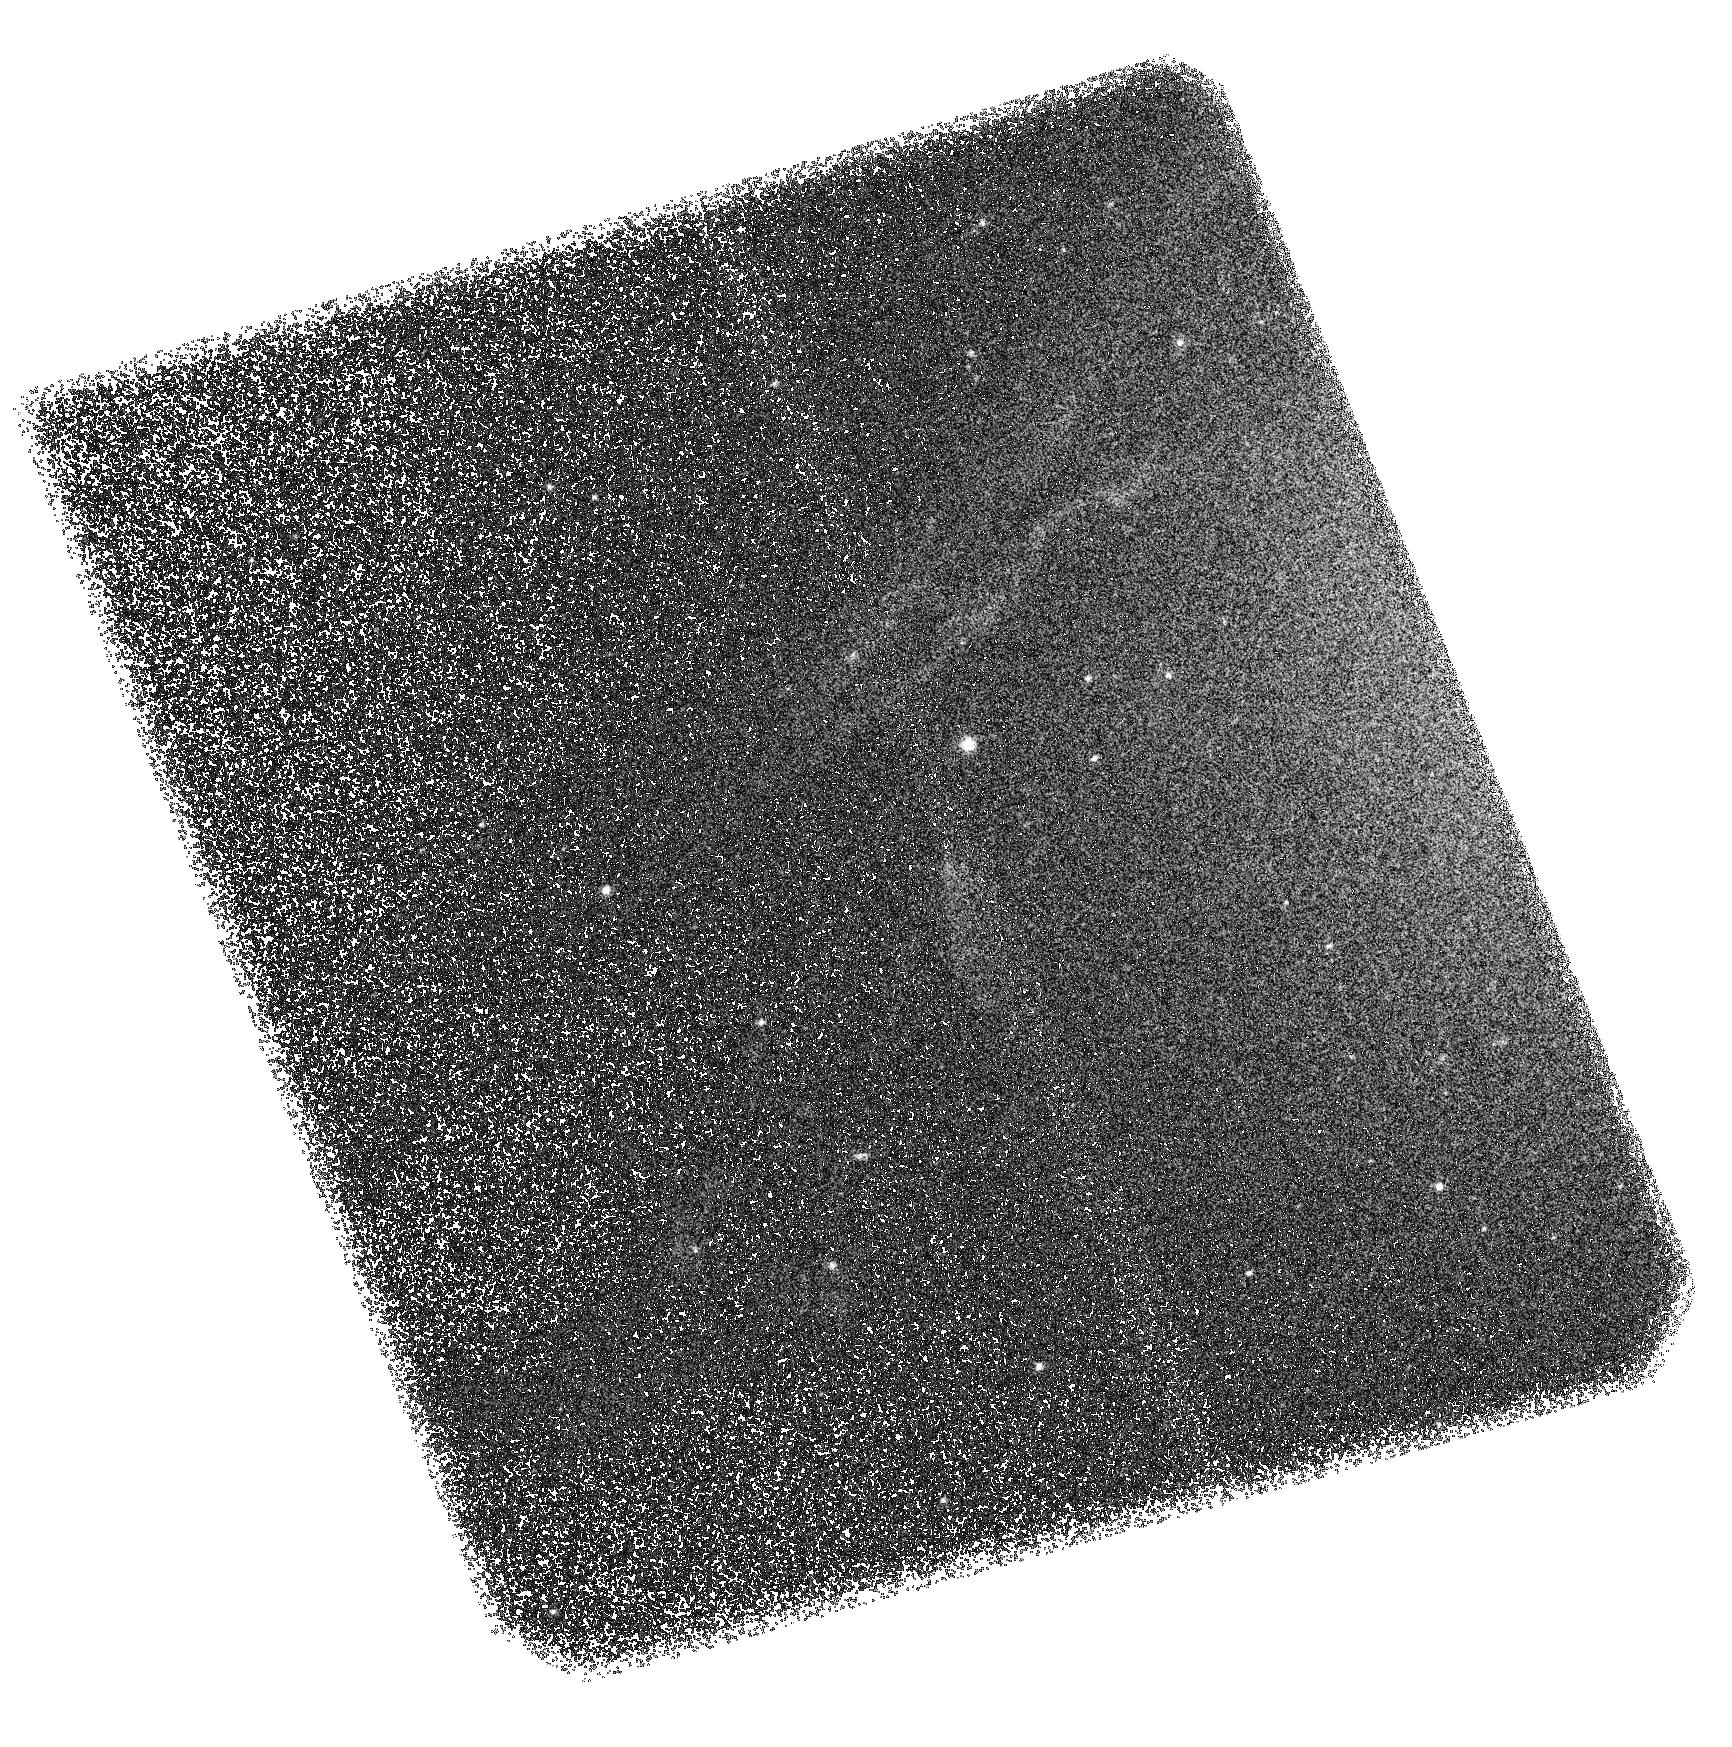
Target: M87-FILAMENTS-SBC
Instrument: ACS/SBC
Filter: F150LP
Exposure: 3.2 h
Observation ID: hst_12271_01_acs_sbc_f150lp_jbk101

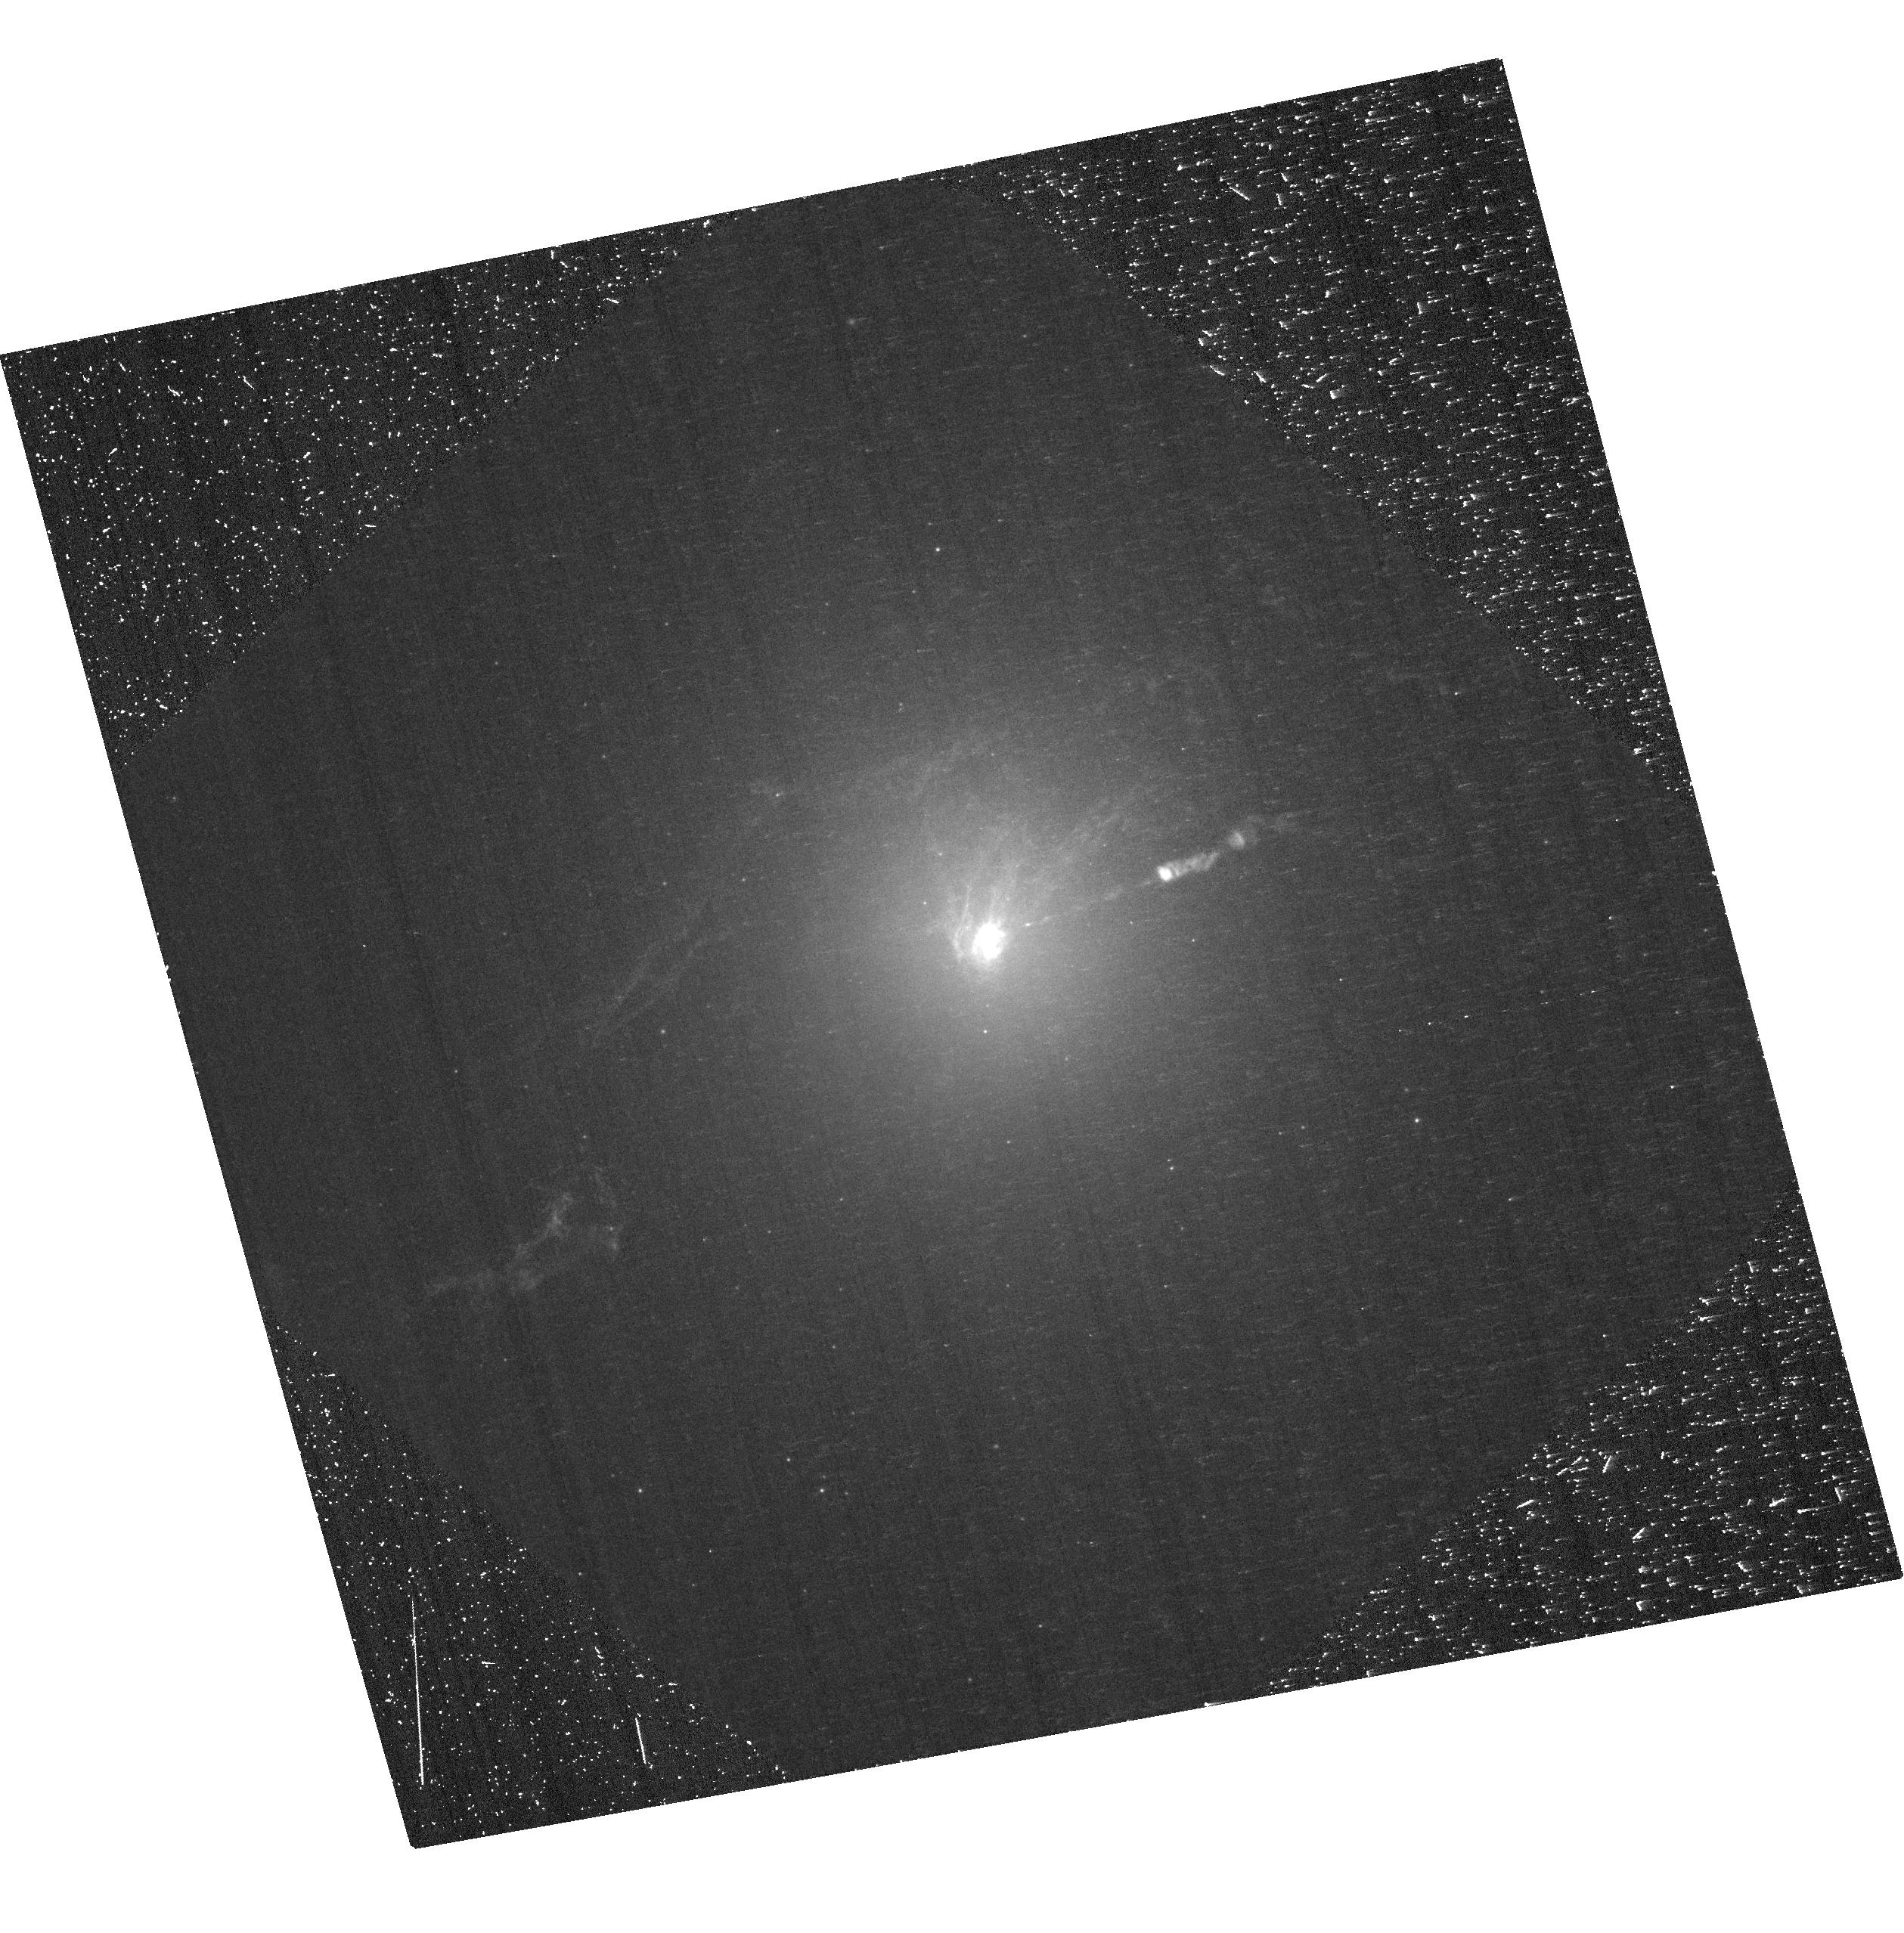
Target: M87-FILAMENTS-WFC
Instrument: ACS/WFC
Filter: F660N
Exposure: 38 min
Observation ID: hst_12271_02_acs_wfc_f660n-pol60uv_jbk102

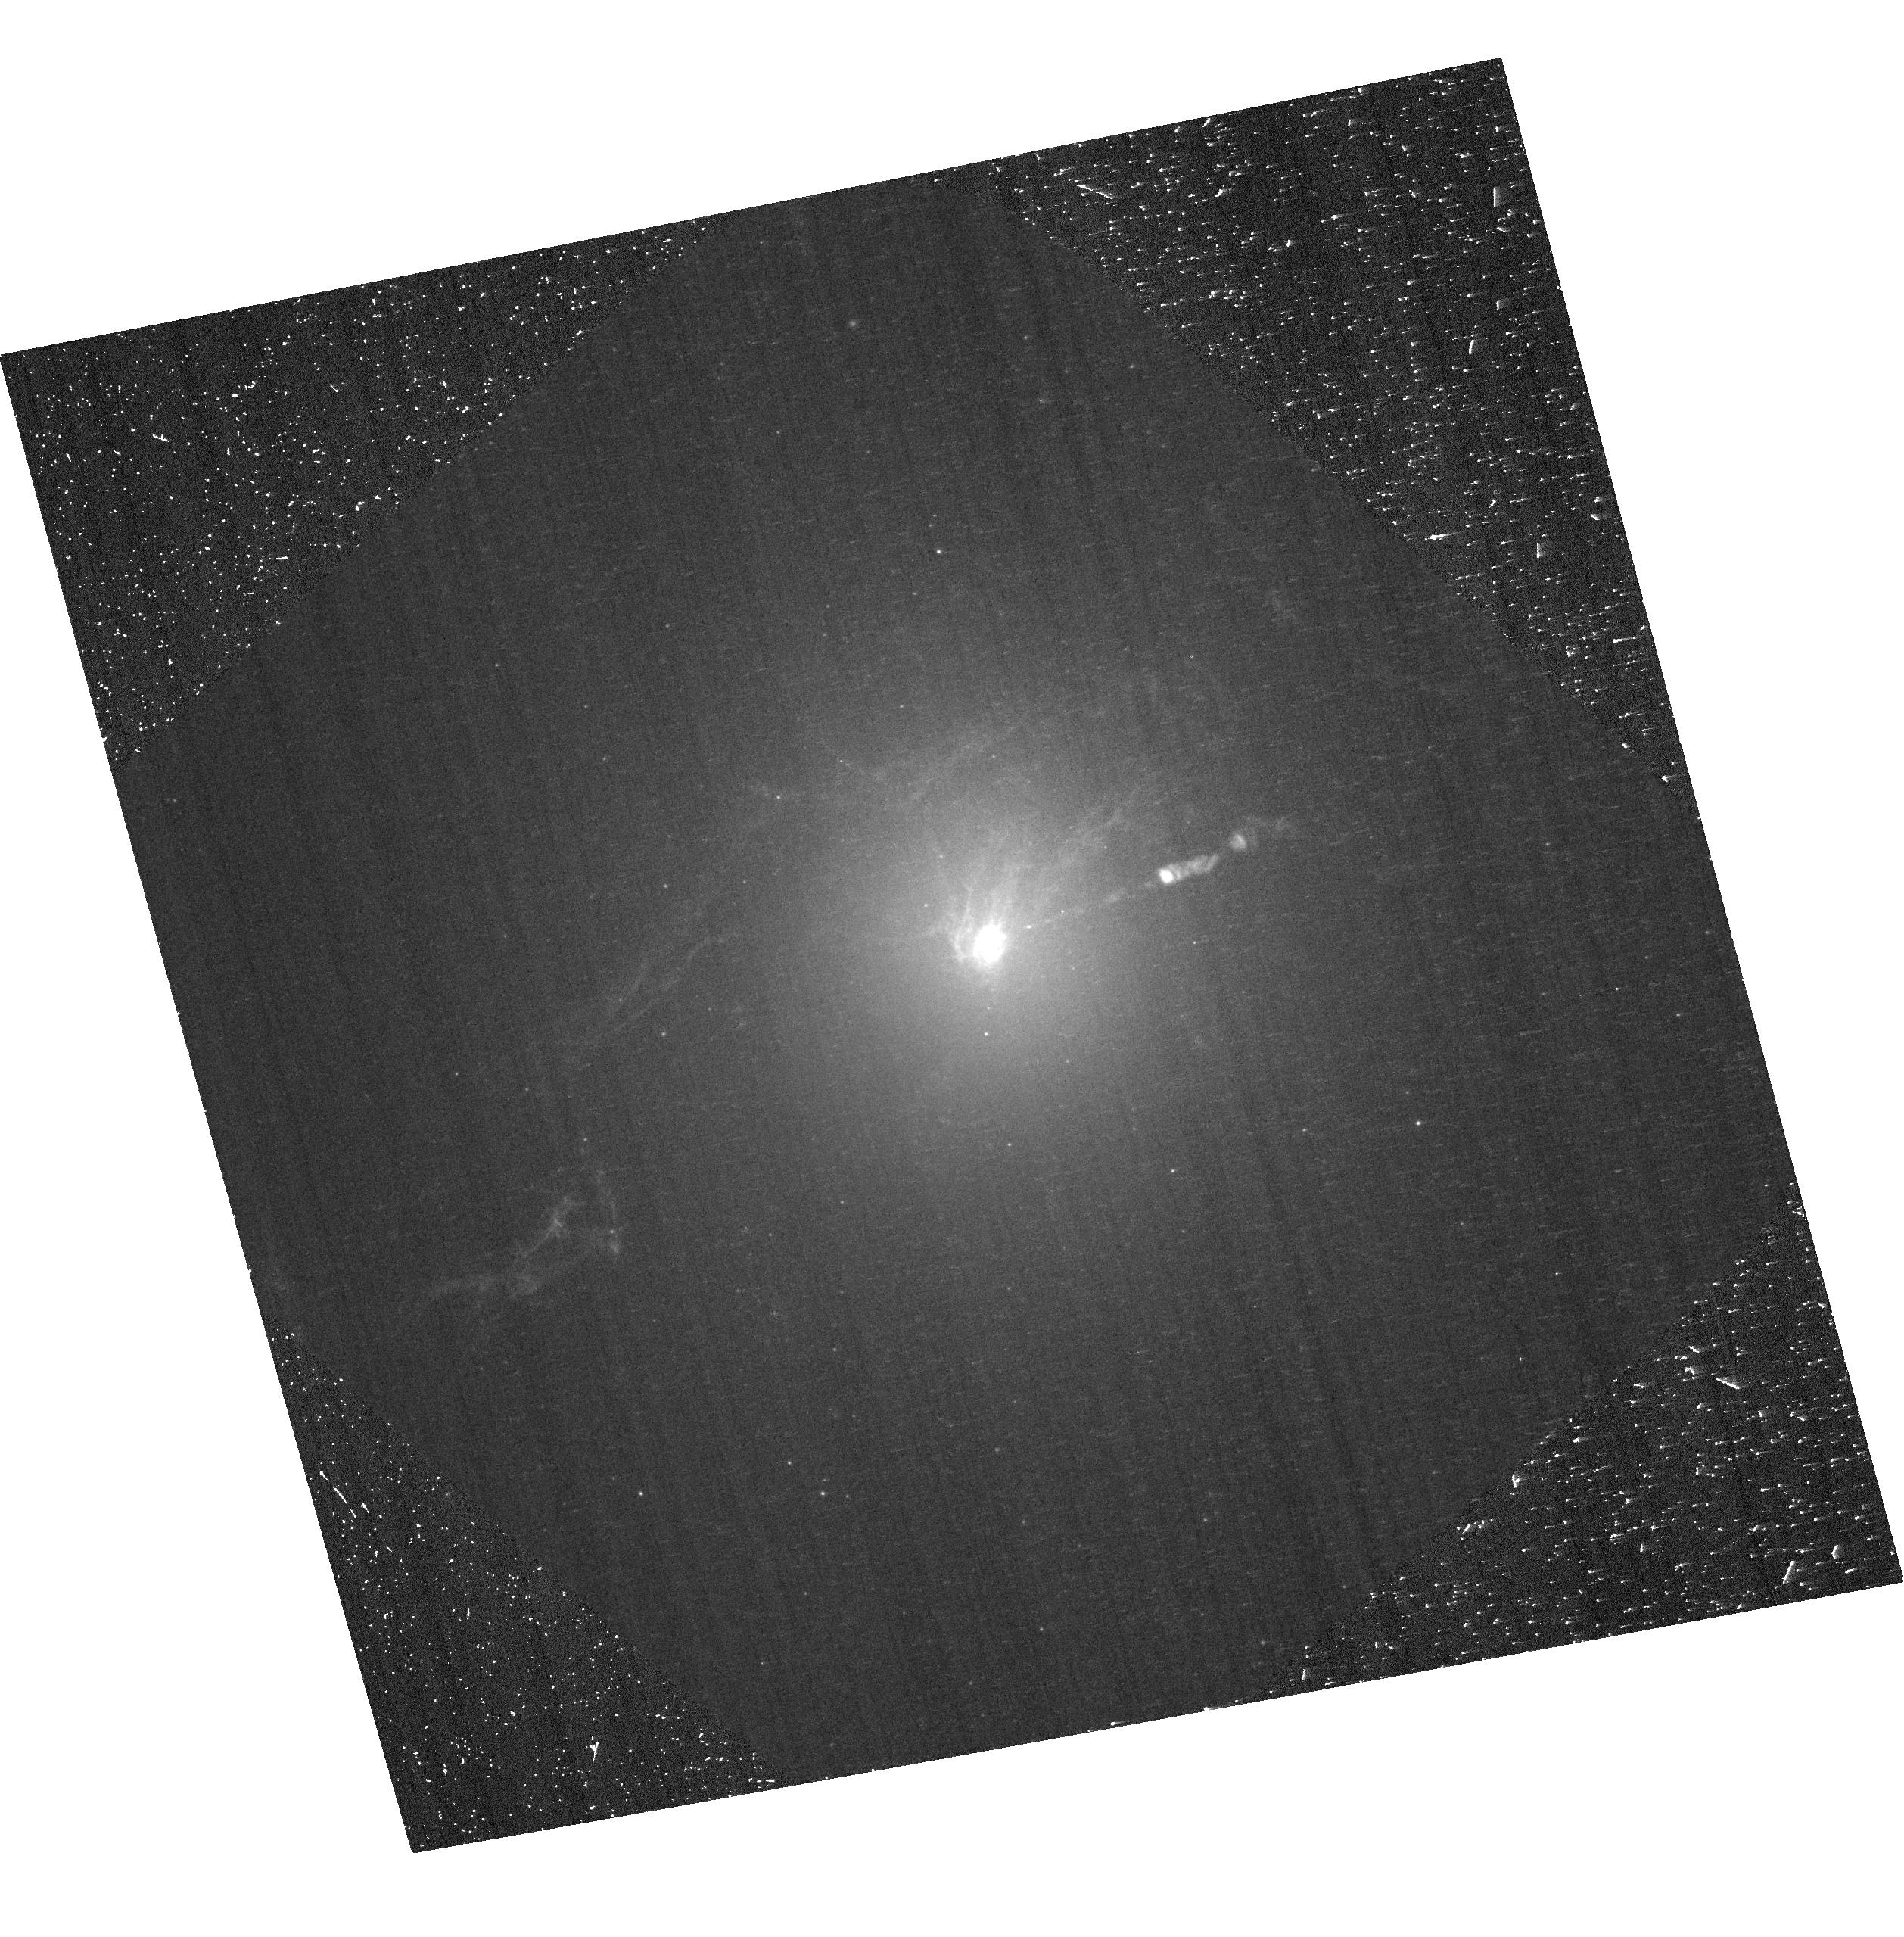
Target: M87-FILAMENTS-WFC
Instrument: ACS/WFC
Filter: F660N
Exposure: 39 min
Observation ID: hst_12271_03_acs_wfc_f660n-pol60uv_jbk103

Probing the Physics of Gas in Cool Core Clusters: Virgo (PI: Sparks, William B.)

We recently detected high temperature gas at 10^5K associated with the low excitation 10^4K line emission filaments of M87. This is a profoundly important observation bearing on the physics of transport processes in cool core clusters. We propose to delve deeper into the physics of cool core clusters. We propose to use ACS to compare the spatial extent and morphology of the low and high temperature gas, to use the timely presence of COS to obtain a sensitive FUV spectrum of the hot gas, and, by introducing the notion of emission line polarimetry, seek a a potentially revolutionary new plasma diagnostic. The spatial distributions will reveal whether the hotter material is more spatially extended than the cooler; the FUV spectrum will permit derivation of the emission measure (essentially amount of gas) at each temperature between the 10^4K Halpha filaments and coronal gas at 10^7K. Together these strongly constrain plausible transport processes relating the hot and cool gas phases in this cool core cluster region, and hence the dominant physical processes at work. A novel ingredient is to obtain the optical images in polarimetric mode to probe emission line polarization levels, a diagnostic used in Solar physics to determine the relevance of collisional excitation processes such as electron impact polarization in thermal conduction or shocks. With this suite of straightforward, uniquely HST observations we may dramatically change the landscape of our understanding of the physics of cool core clusters